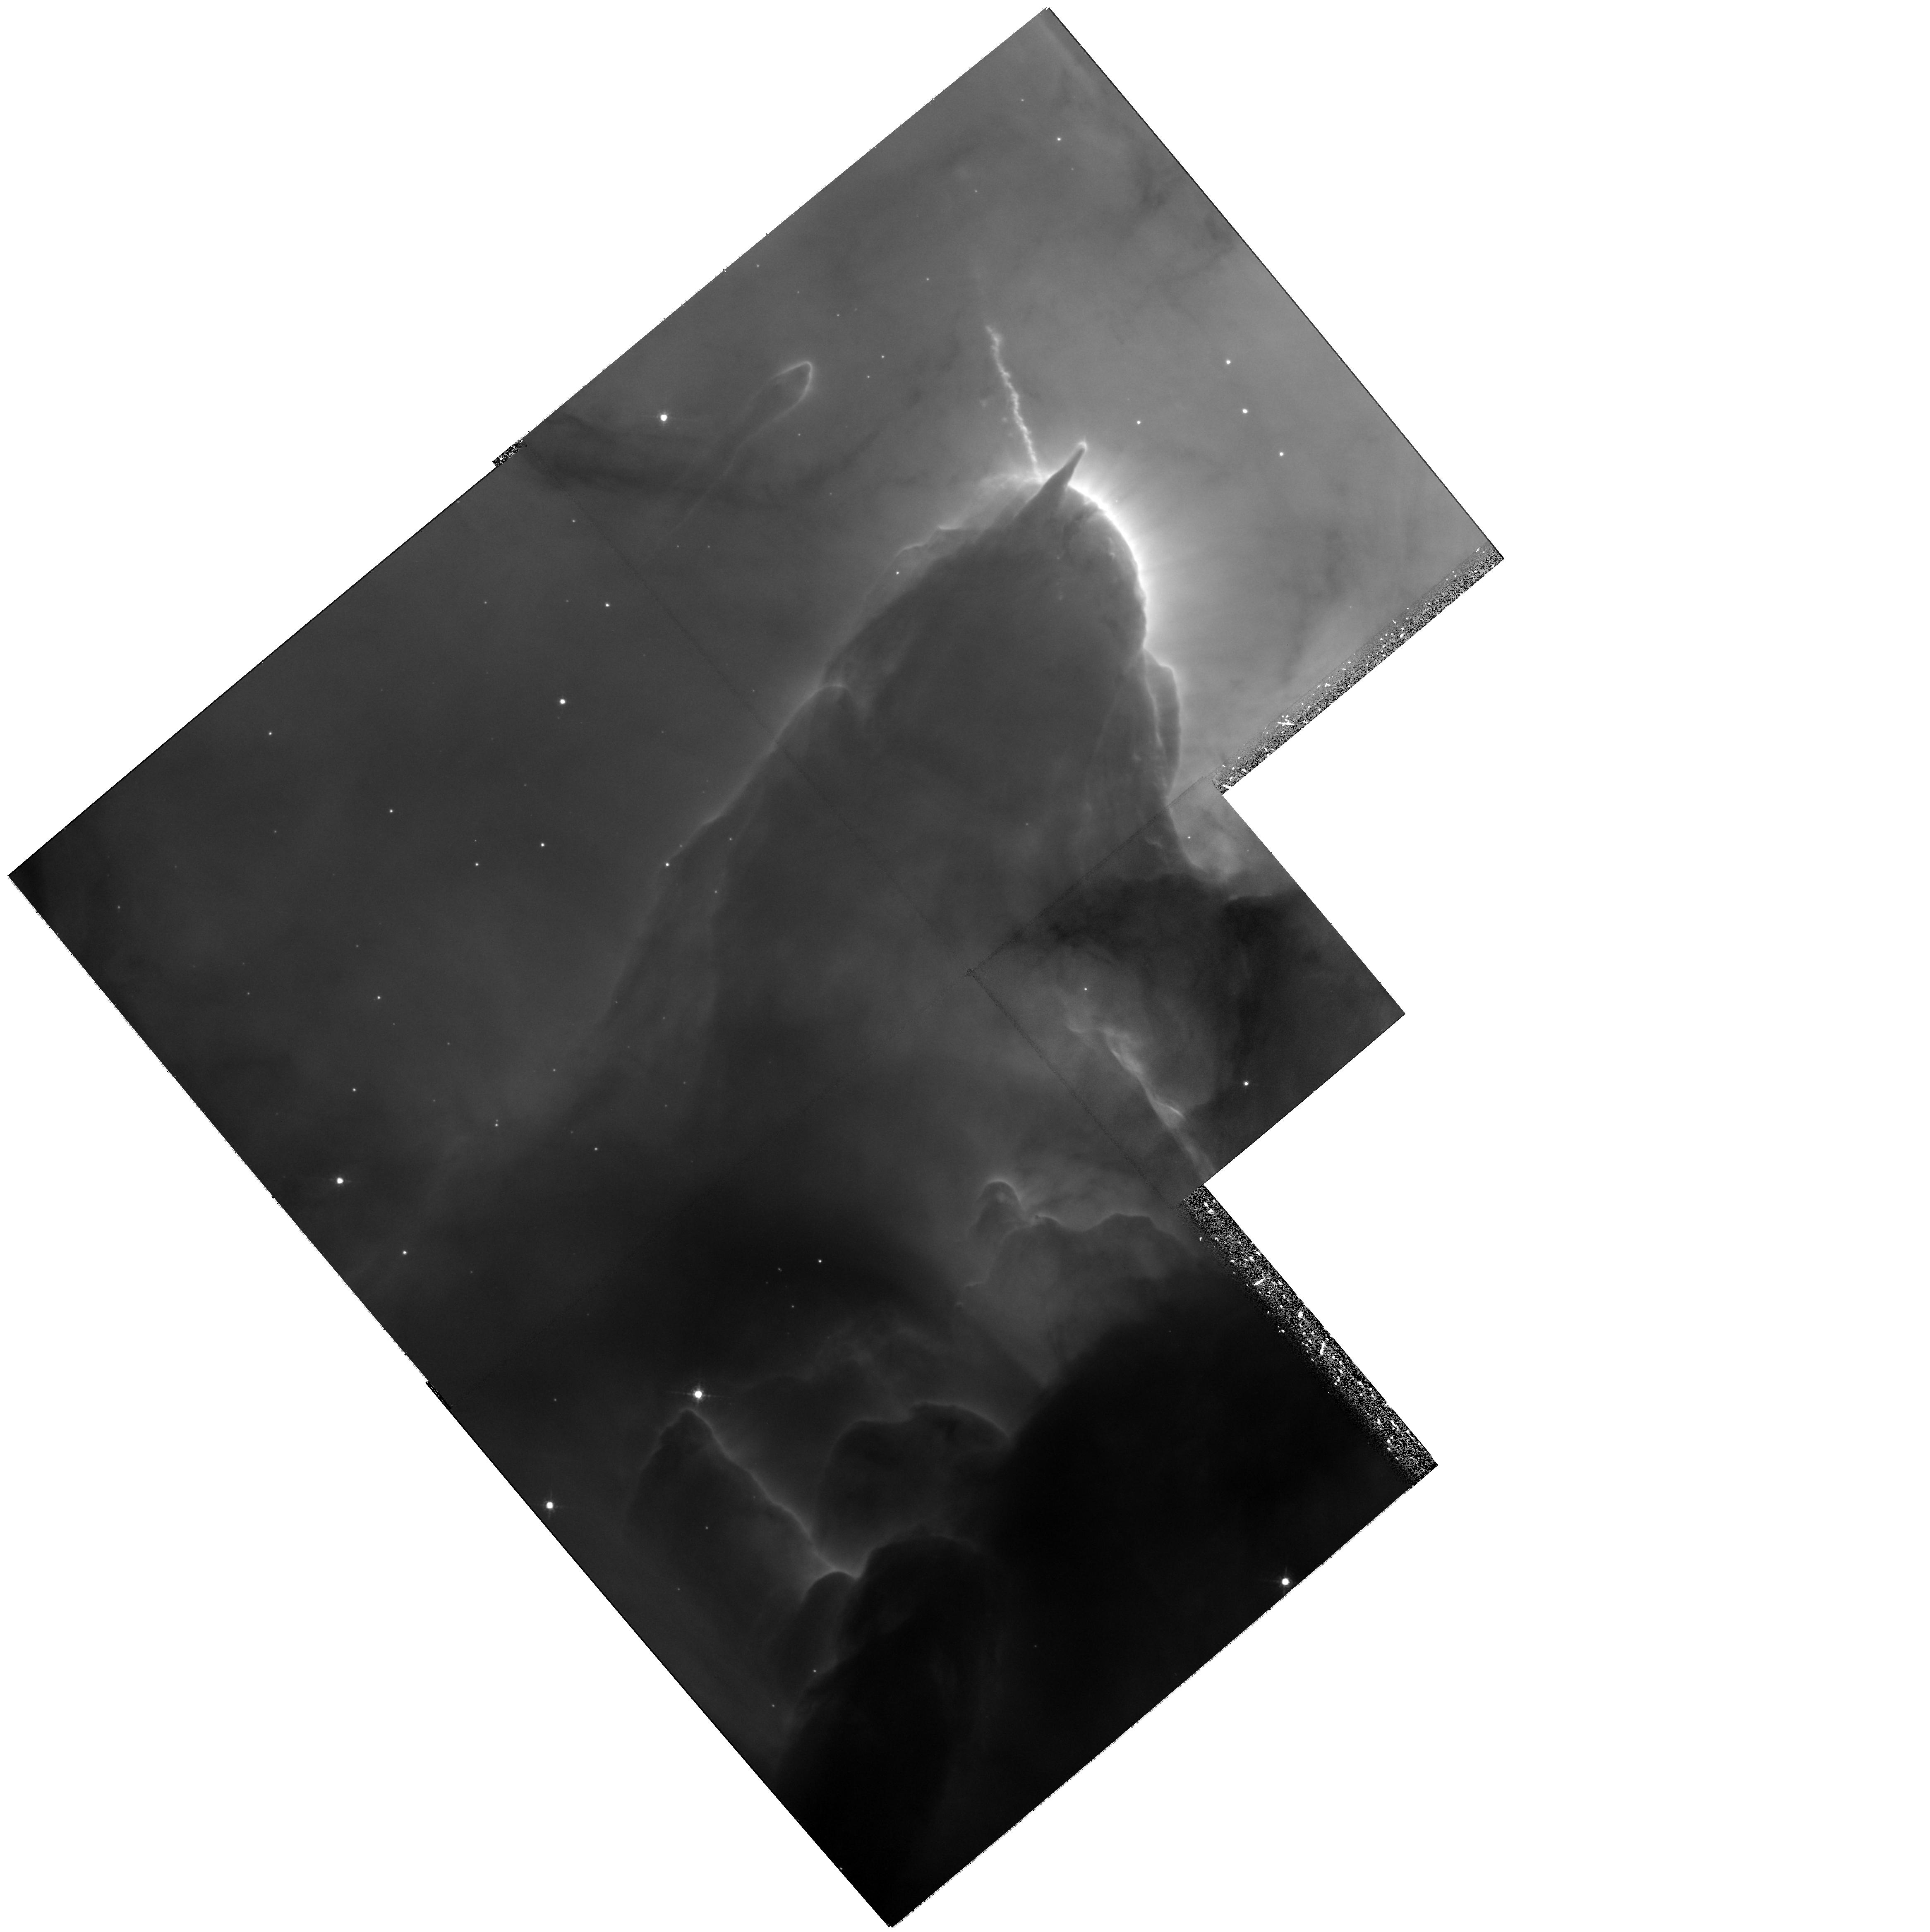
Target: M20
Instrument: WFPC2/PC
Filter: F656N
Exposure: 1.1 h
Observation ID: hst_11121_01_wfpc2_pc_f656n_ua1r01

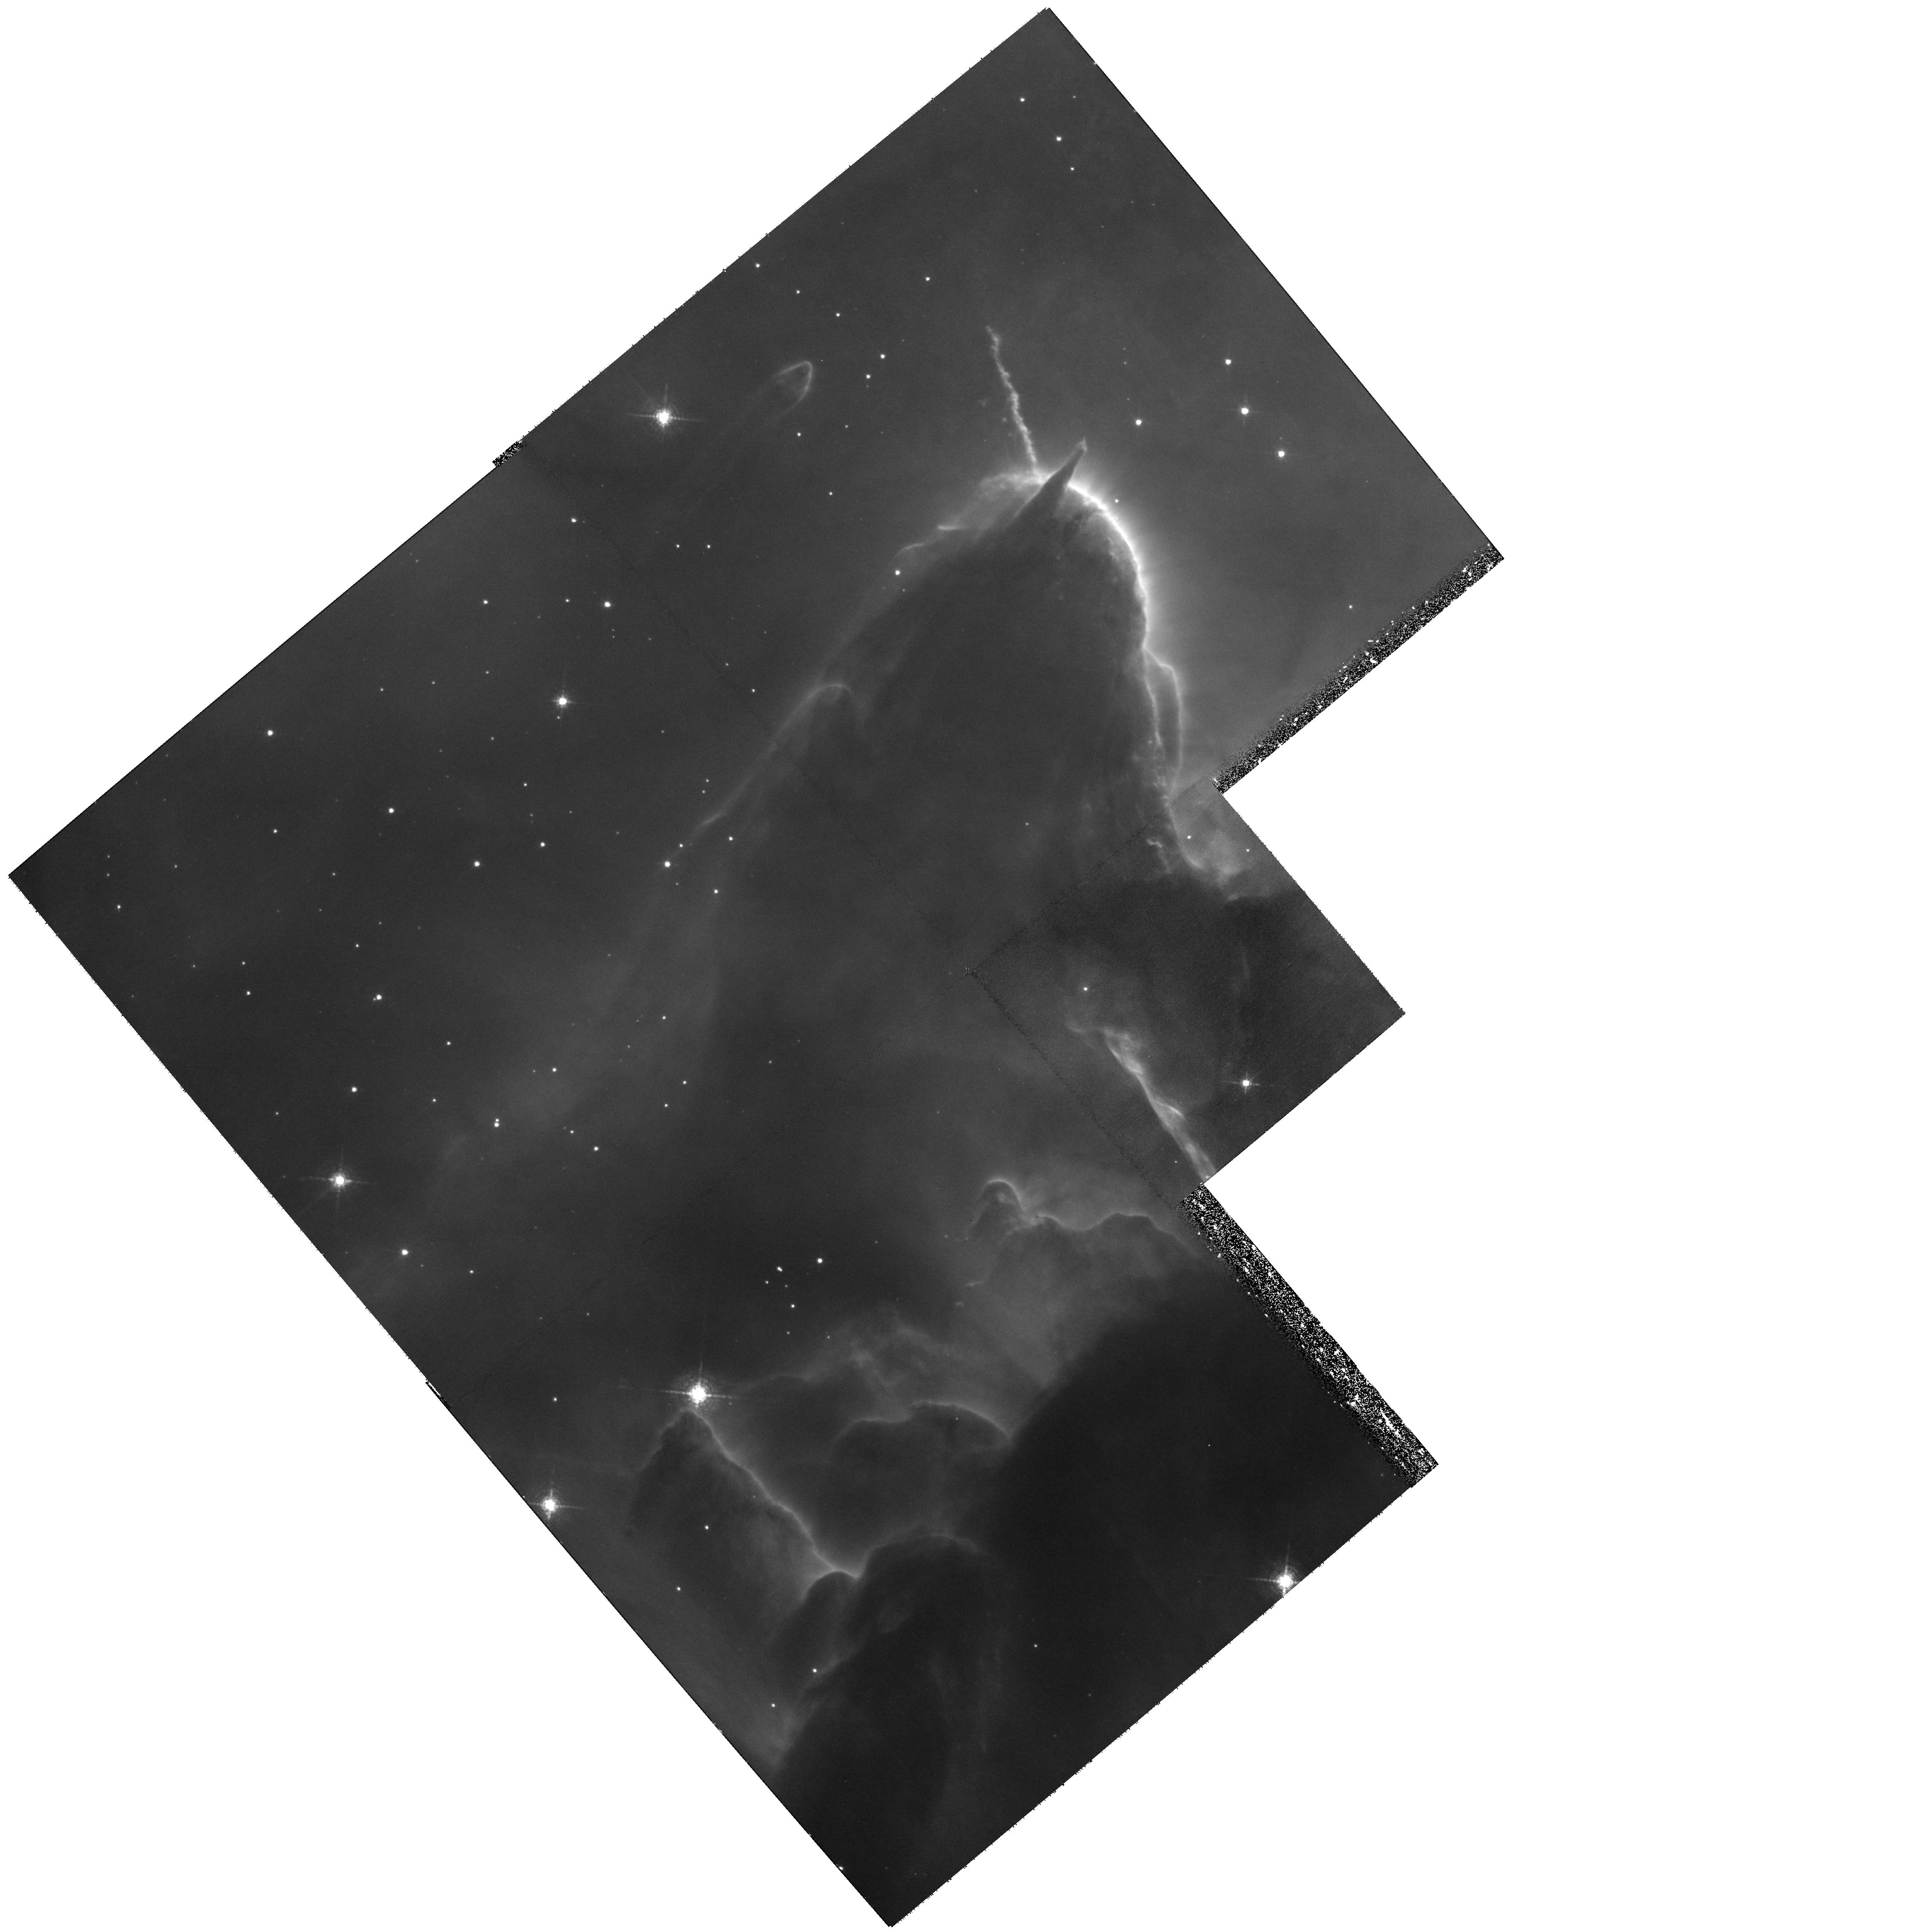
Target: M20
Instrument: WFPC2/PC
Filter: F673N
Exposure: 1.3 h
Observation ID: hst_11121_02_wfpc2_pc_f673n_ua1r02

Proper Motion of the Remarkable Irradiated Jet HH399 in the Trifid Nebula (PI: Yusef-Zadeh, Farhad)

The Trifid nebula has recently been of much interest because of its identification with a large number of massive protostars, as well as young stellar objects. HH 399 is one of the most spectacular Herbig-Haro flows recognized to be irradiated by the UV flux of the massive O7.5 star in the Trifid nebula. The irradiated jet, which is propagating in a fully ionized medium, contains numerous knots along the jet and also shows evidence for a number of isolated knots running immediately outside the jet. Two different HST observations of the nebula, with different scientific goals, were carried out in 1997 and 2002, having sensitivities that differed by a factor of 10. We performed preliminary proper motion measurements of the jet based on these observations and discovered a continuous velocity structure of the bright knots of about 230 km/sec. Here we propose four WFPC2 orbits to reobserve HH 399 in order to carry out accurate proper motion measurements over the full extent of the jet, based on observations spanning more than 10 years and having equally deep sensitivity. The proposed observations are not simply a repeat of previous measurements, as this will be the first highly accurate proper motion measurement of an irradiated jet based on two identical epochs of WFPC2 observations. The observations will improve the accuracy of proper motion measurements for HH 399 by more than a factor of five and will address important questions beyond our preliminary result. Currently measured velocity differences between the jet features are barely significant. The factor of 5 increase in accuracy will establish the evidence for deceleration along the jet and the lateral motion of the jet. In addition, these measurements will address the kinematics of individual entrained and isolated blobs of the jet as it propagates into an HII region associated with the nebula. This is the last opportunity to perform this experiment before WFPC2 is removed from HST.